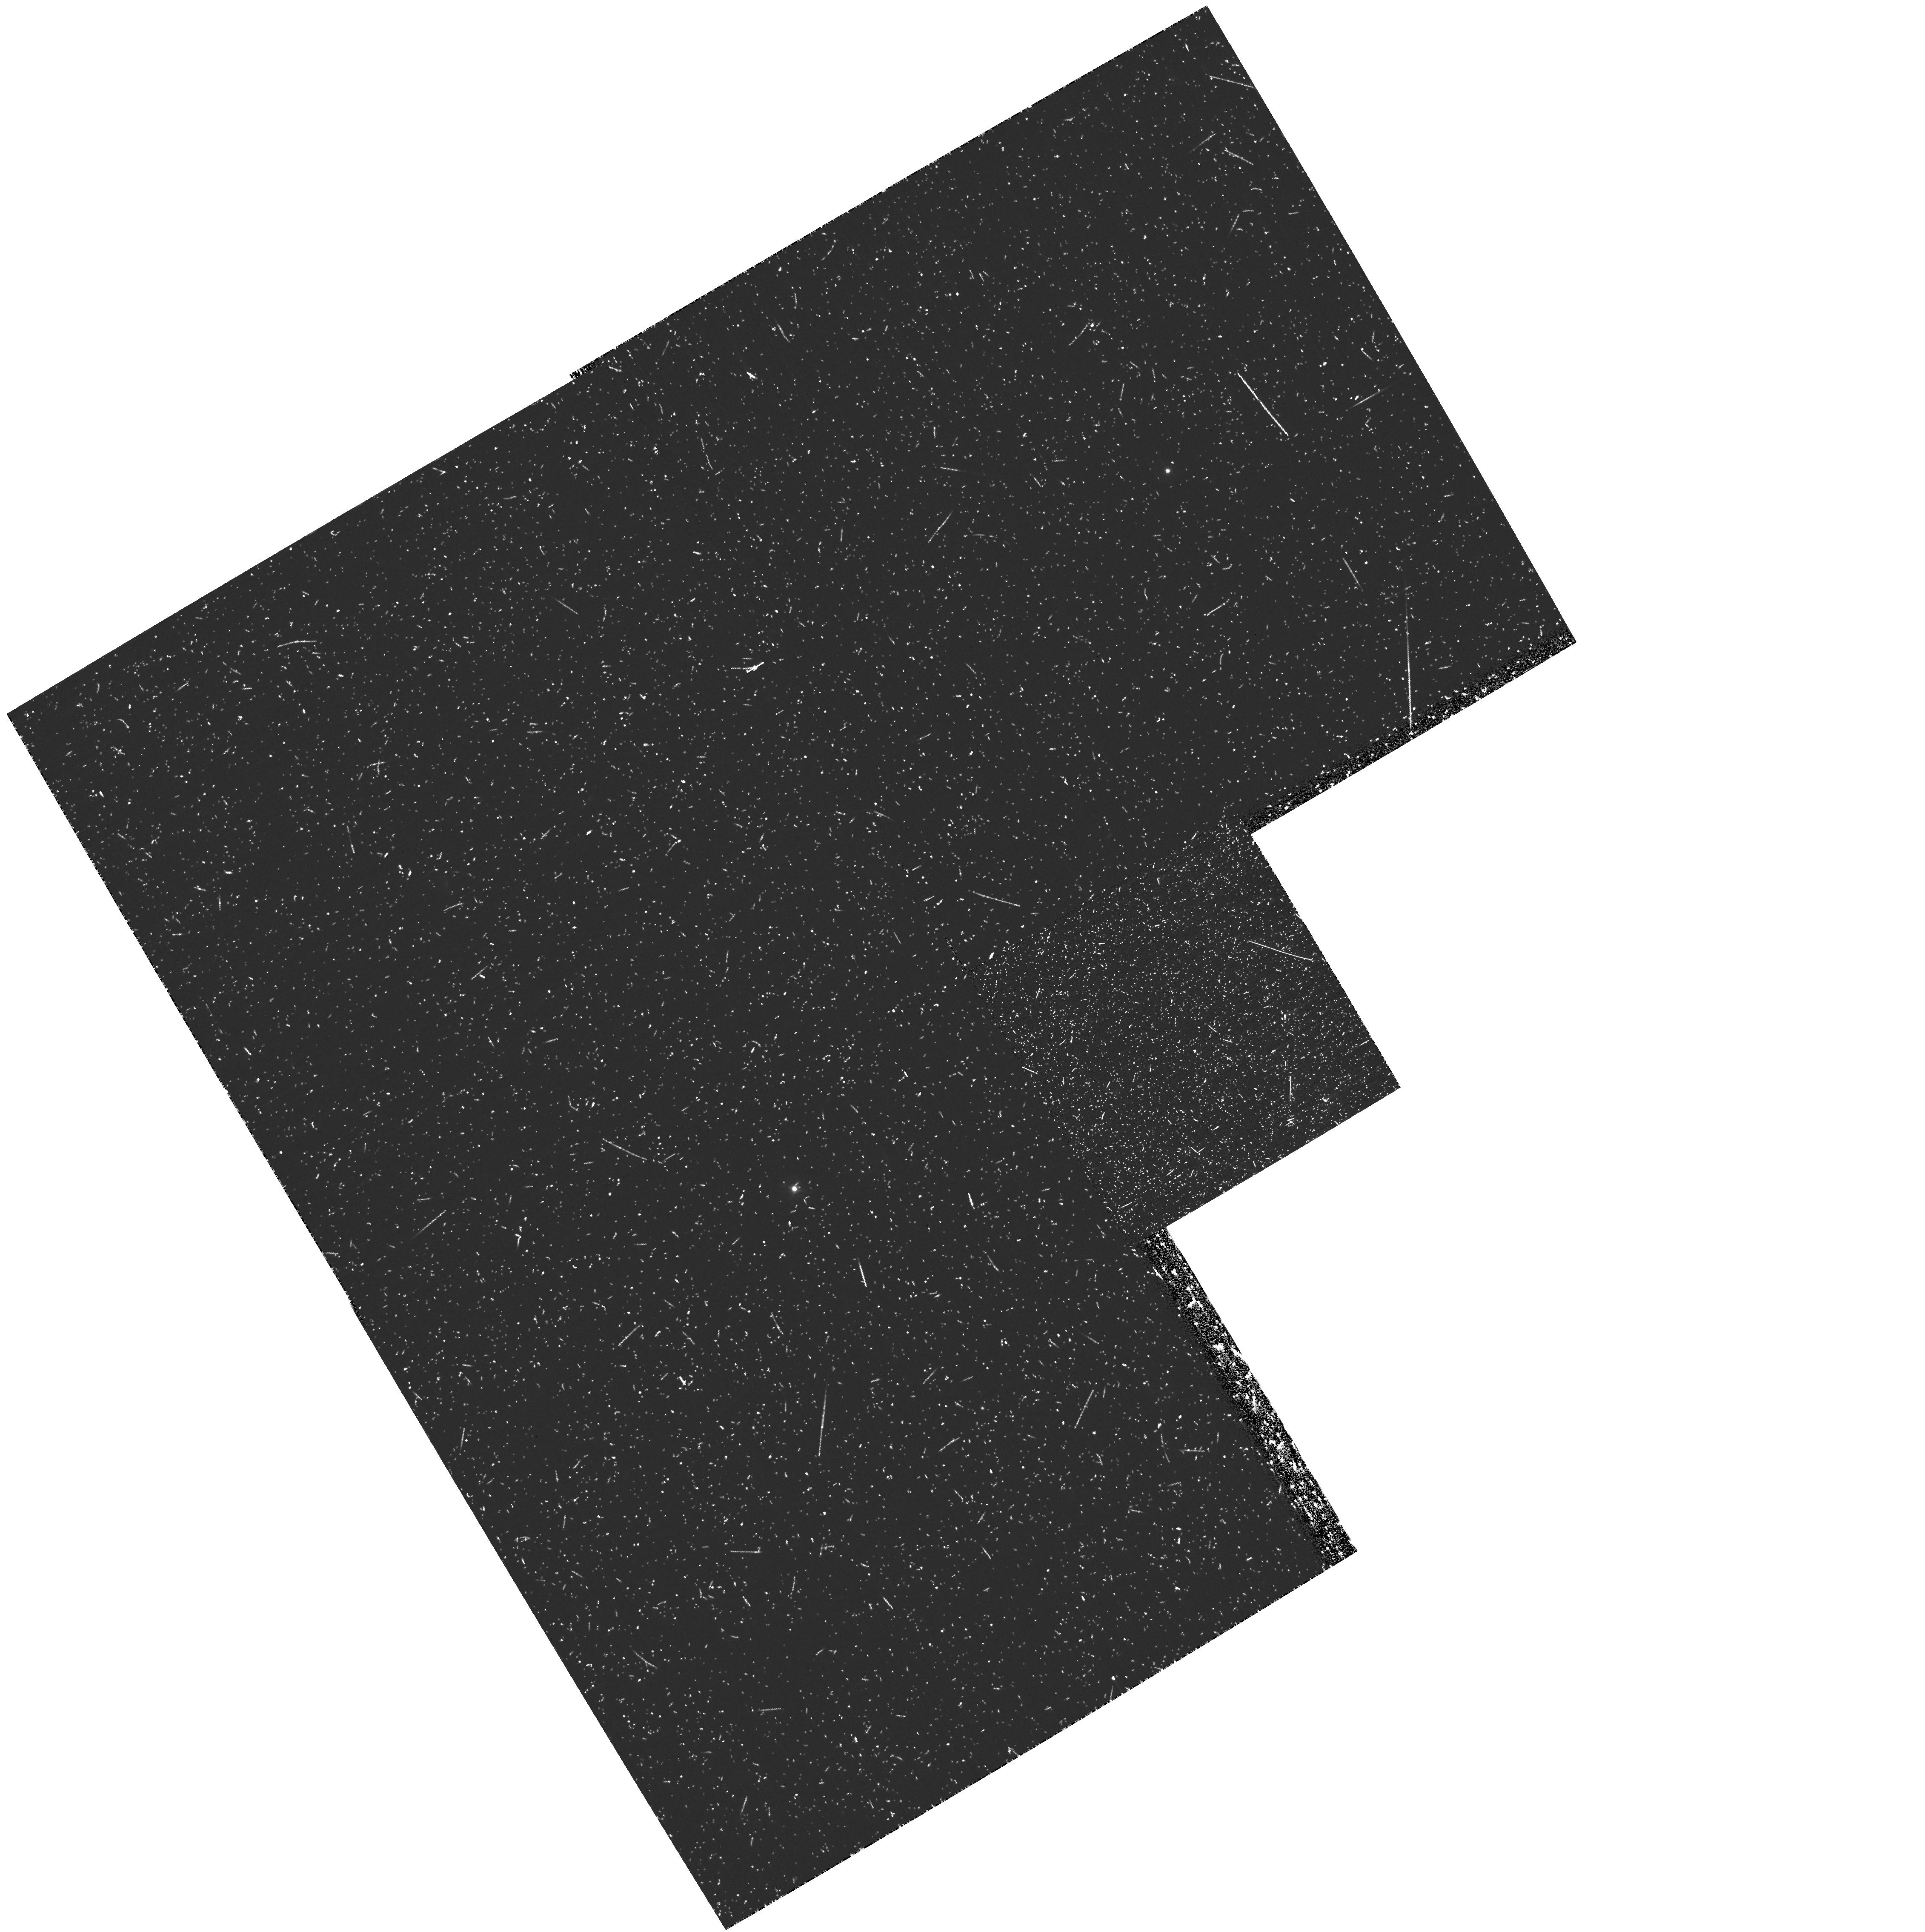
Target: COSMICEYE
Instrument: WFPC2/PC
Filter: F336W
Exposure: 43 min
Observation ID: hst_11160_02_wfpc2_pc_f336w_ua1502

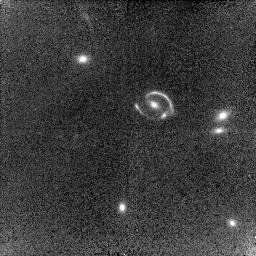
Target: COSMICEYE
Instrument: NICMOS/NIC2
Filter: F110W
Exposure: 18 min
Observation ID: na1508010

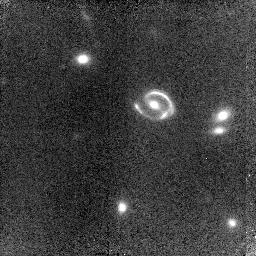
Target: COSMICEYE
Instrument: NICMOS/NIC2
Filter: F160W
Exposure: 21 min
Observation ID: na1508020

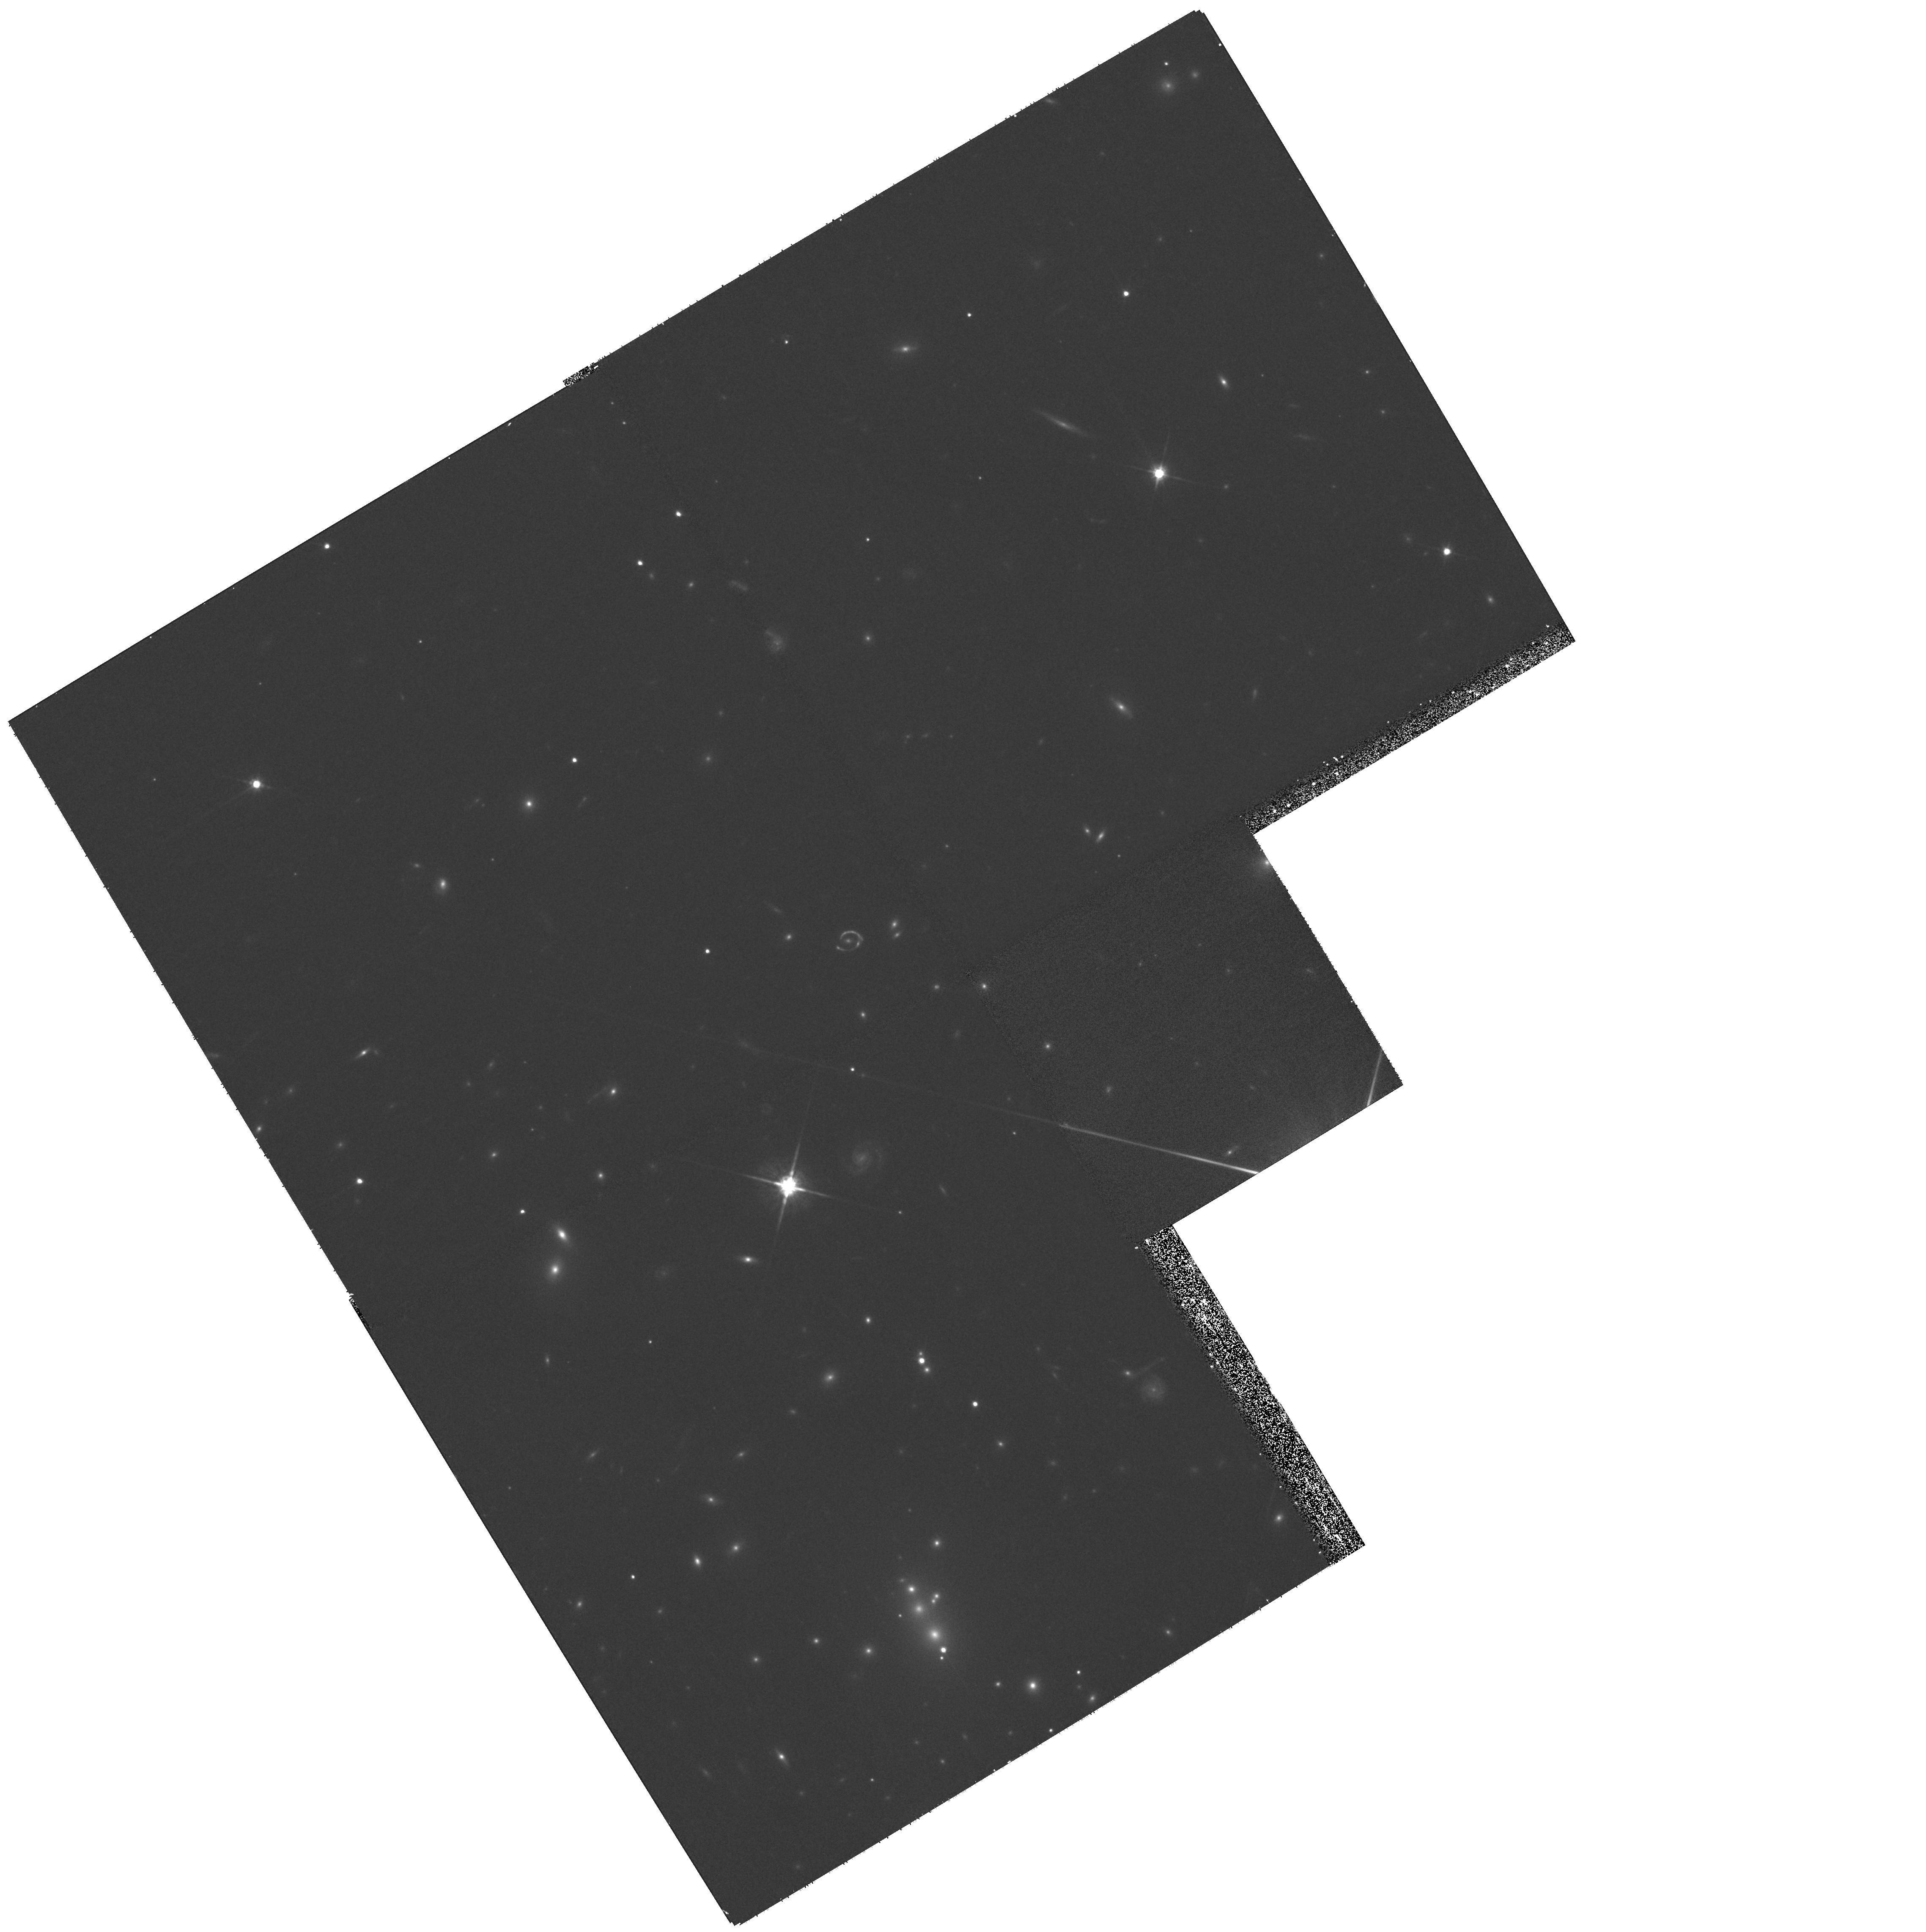
Target: COSMICEYE
Instrument: WFPC2/PC
Filter: F814W
Exposure: 27 min
Observation ID: hst_11160_07_wfpc2_pc_f814w_ua1507

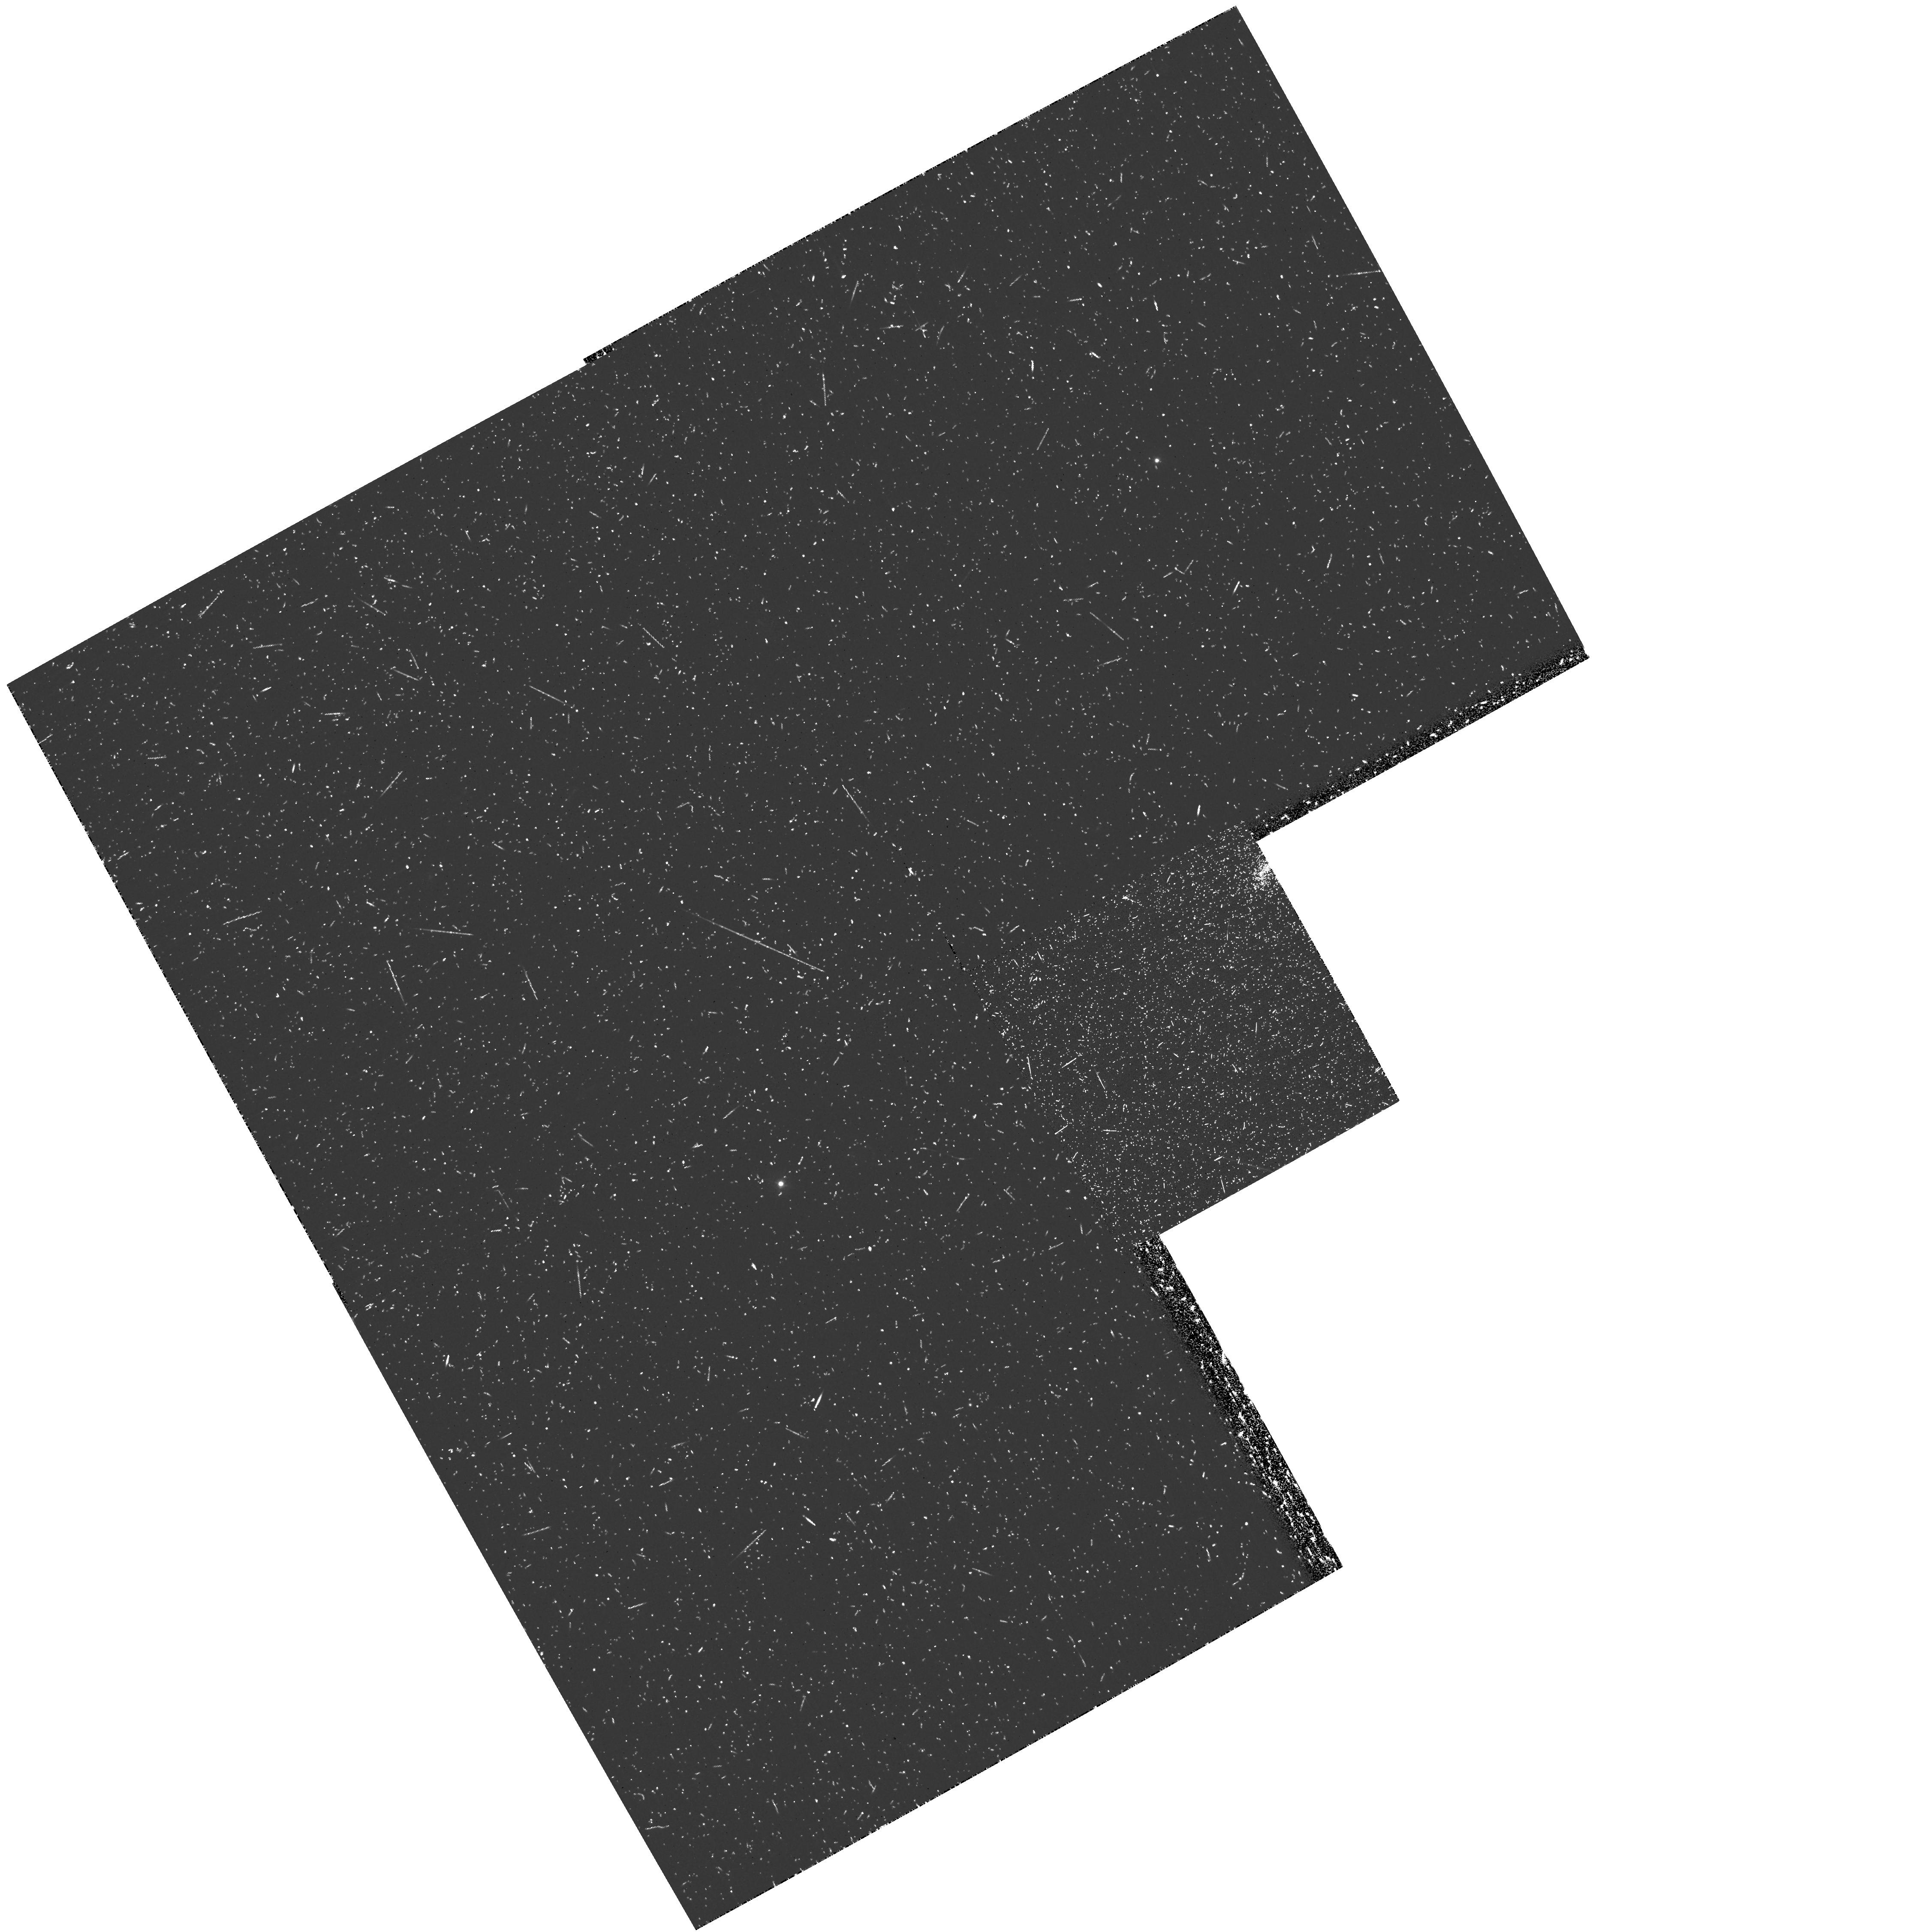
Target: COSMICEYE
Instrument: WFPC2/PC
Filter: F336W
Exposure: 43 min
Observation ID: hst_11160_01_wfpc2_pc_f336w_ua1501

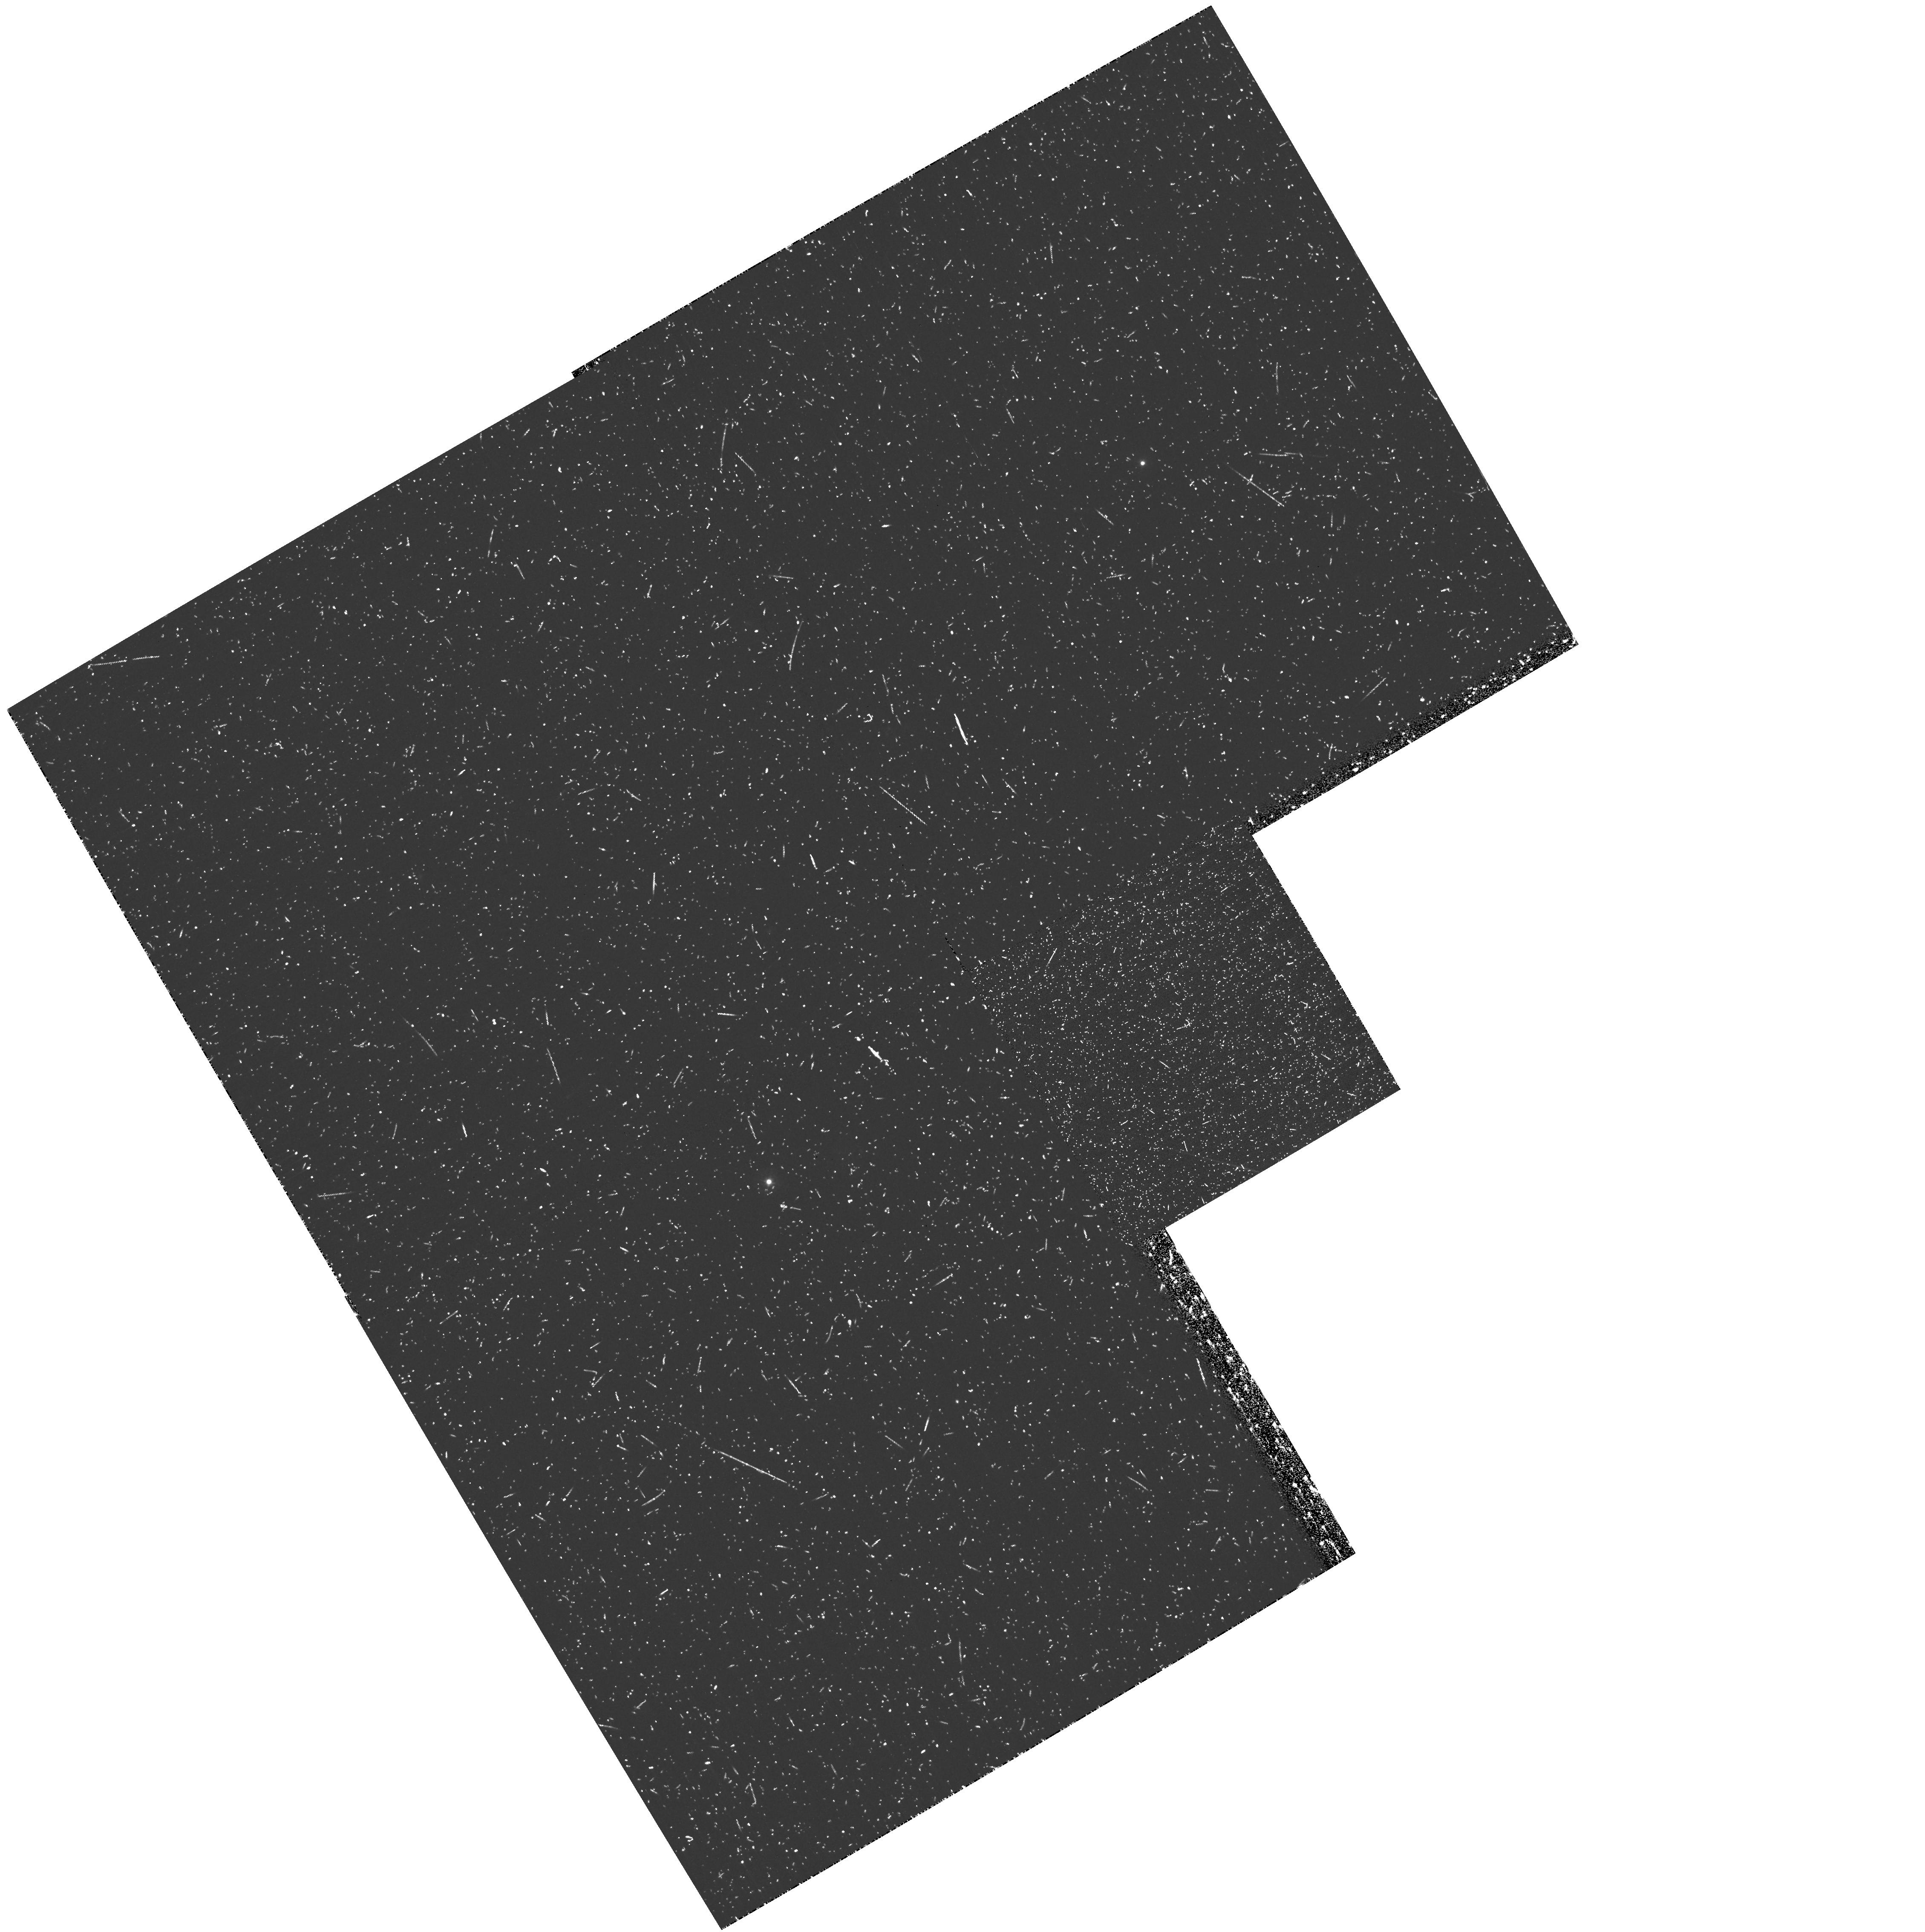
Target: COSMICEYE
Instrument: WFPC2/PC
Filter: F336W
Exposure: 43 min
Observation ID: hst_11160_05_wfpc2_pc_f336w_ua1505

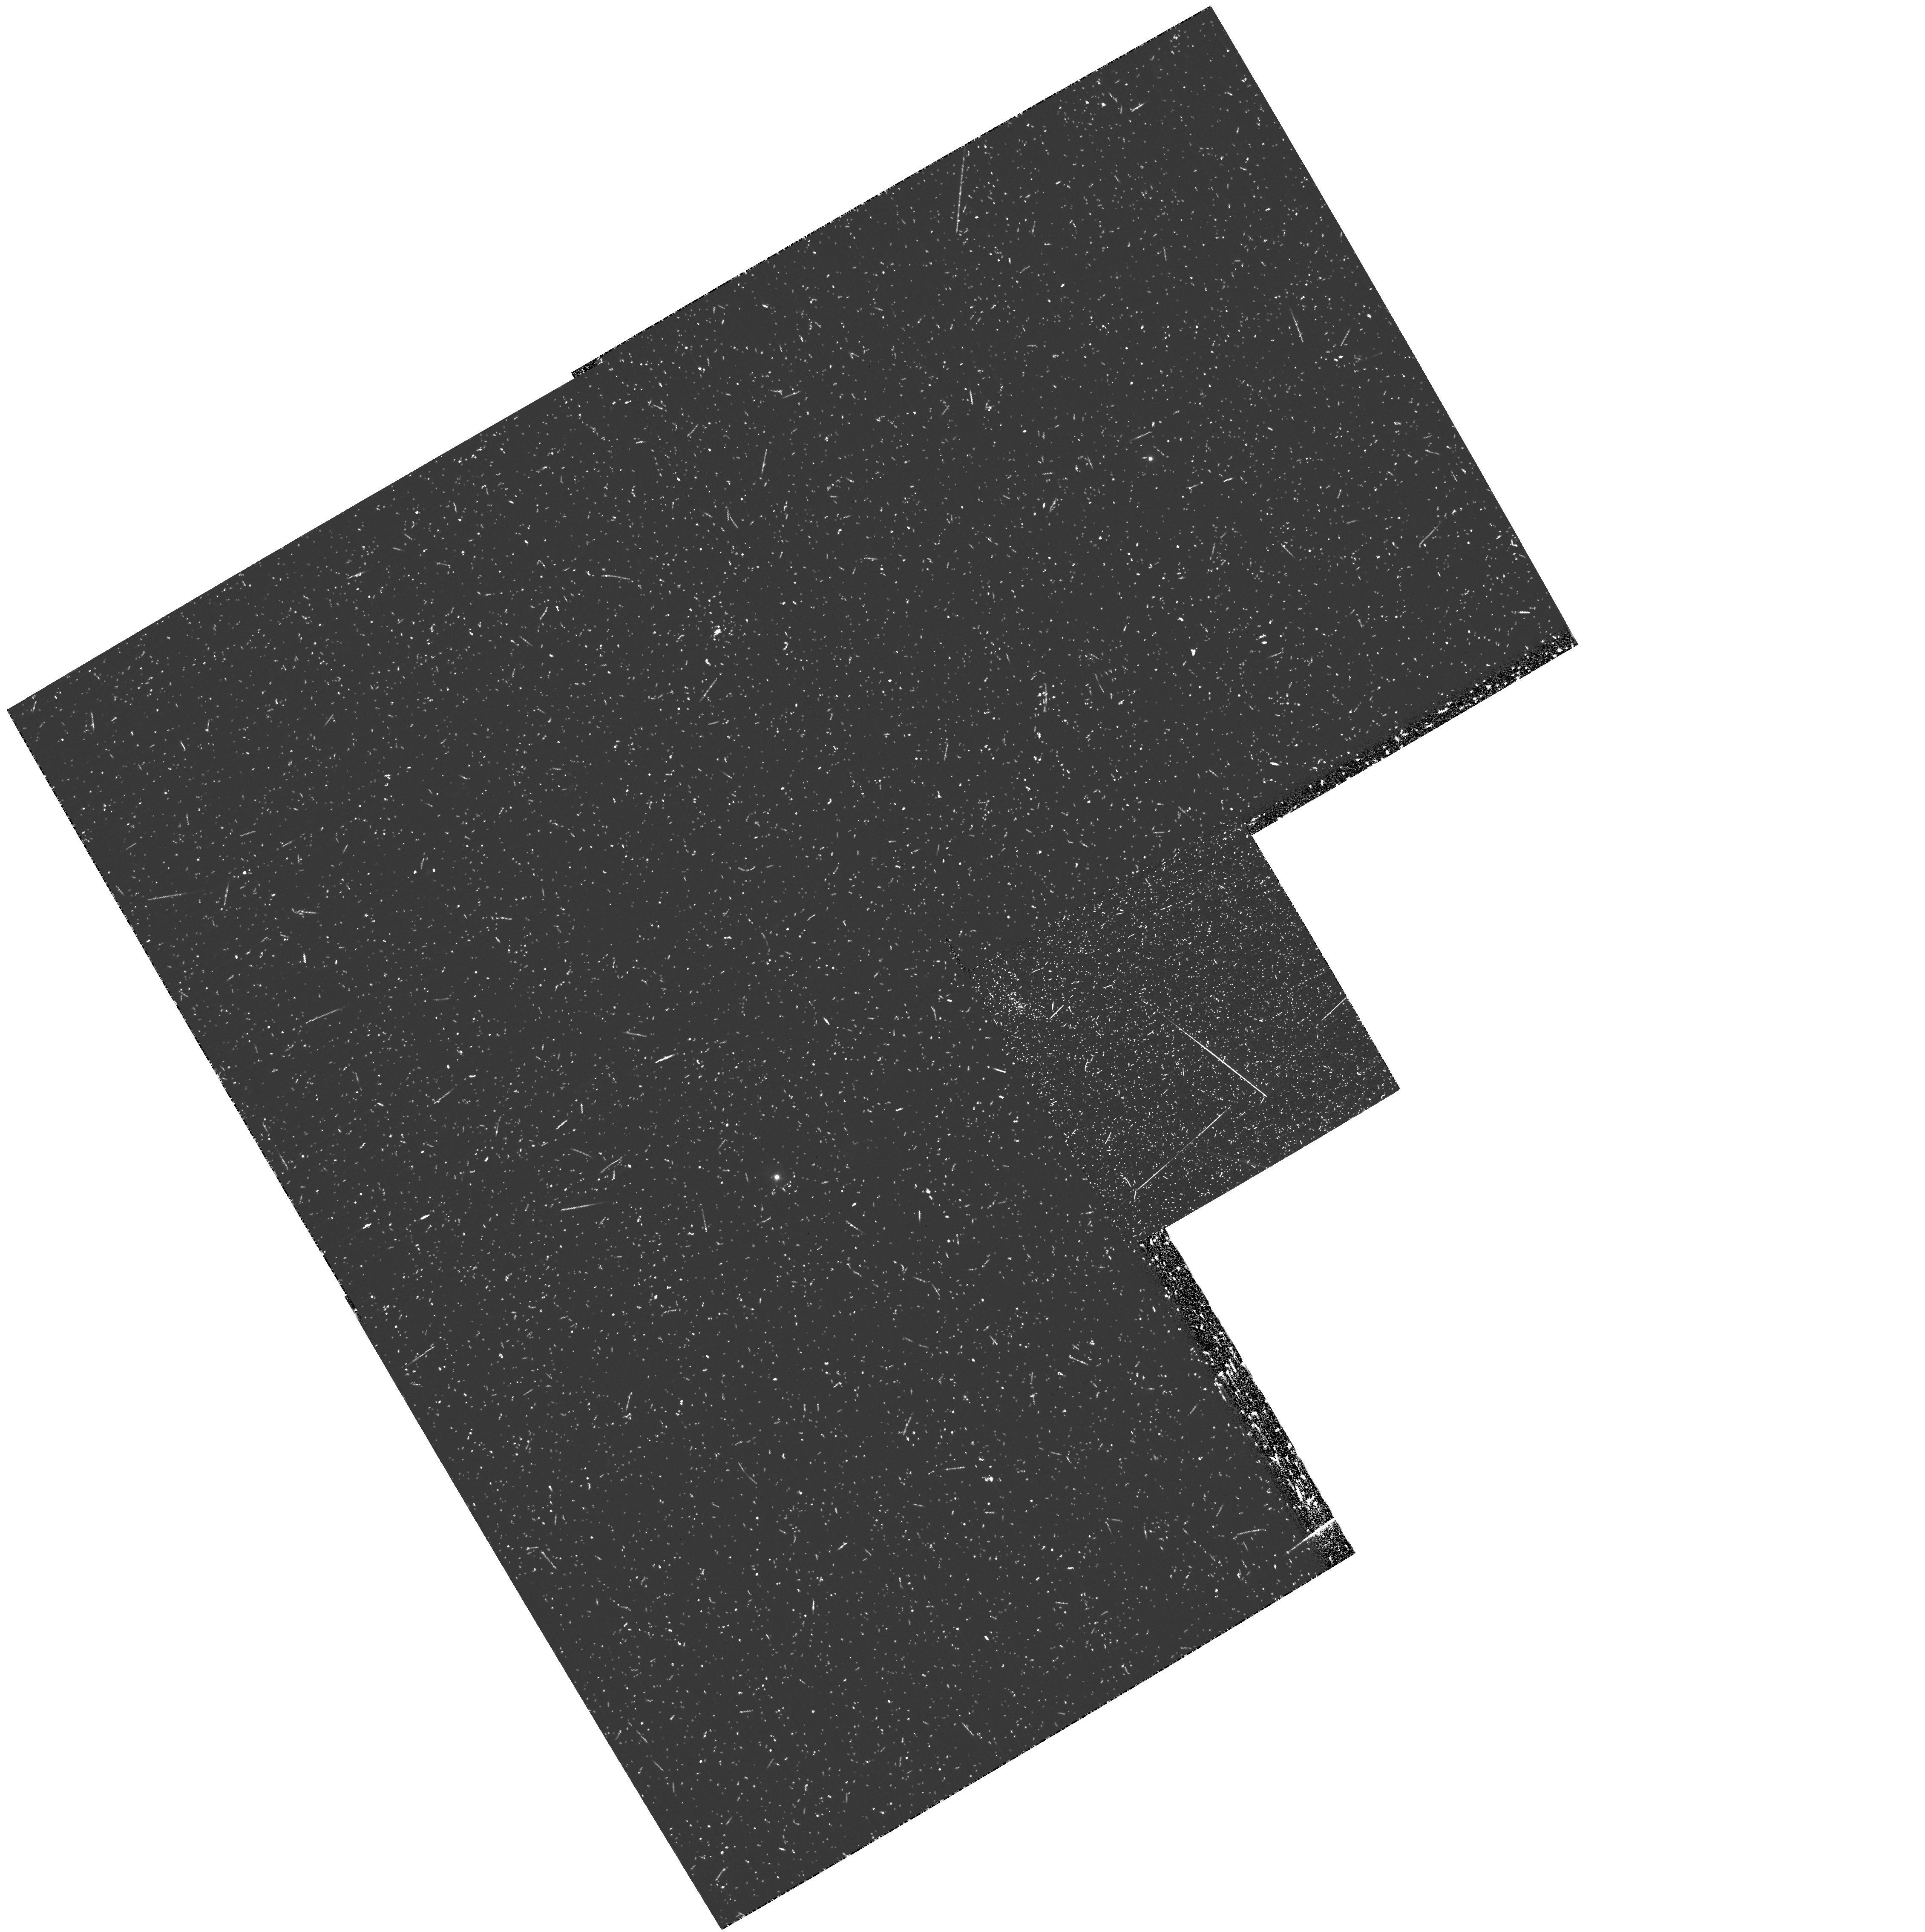
Target: COSMICEYE
Instrument: WFPC2/PC
Filter: F336W
Exposure: 43 min
Observation ID: hst_11160_04_wfpc2_pc_f336w_ua1504

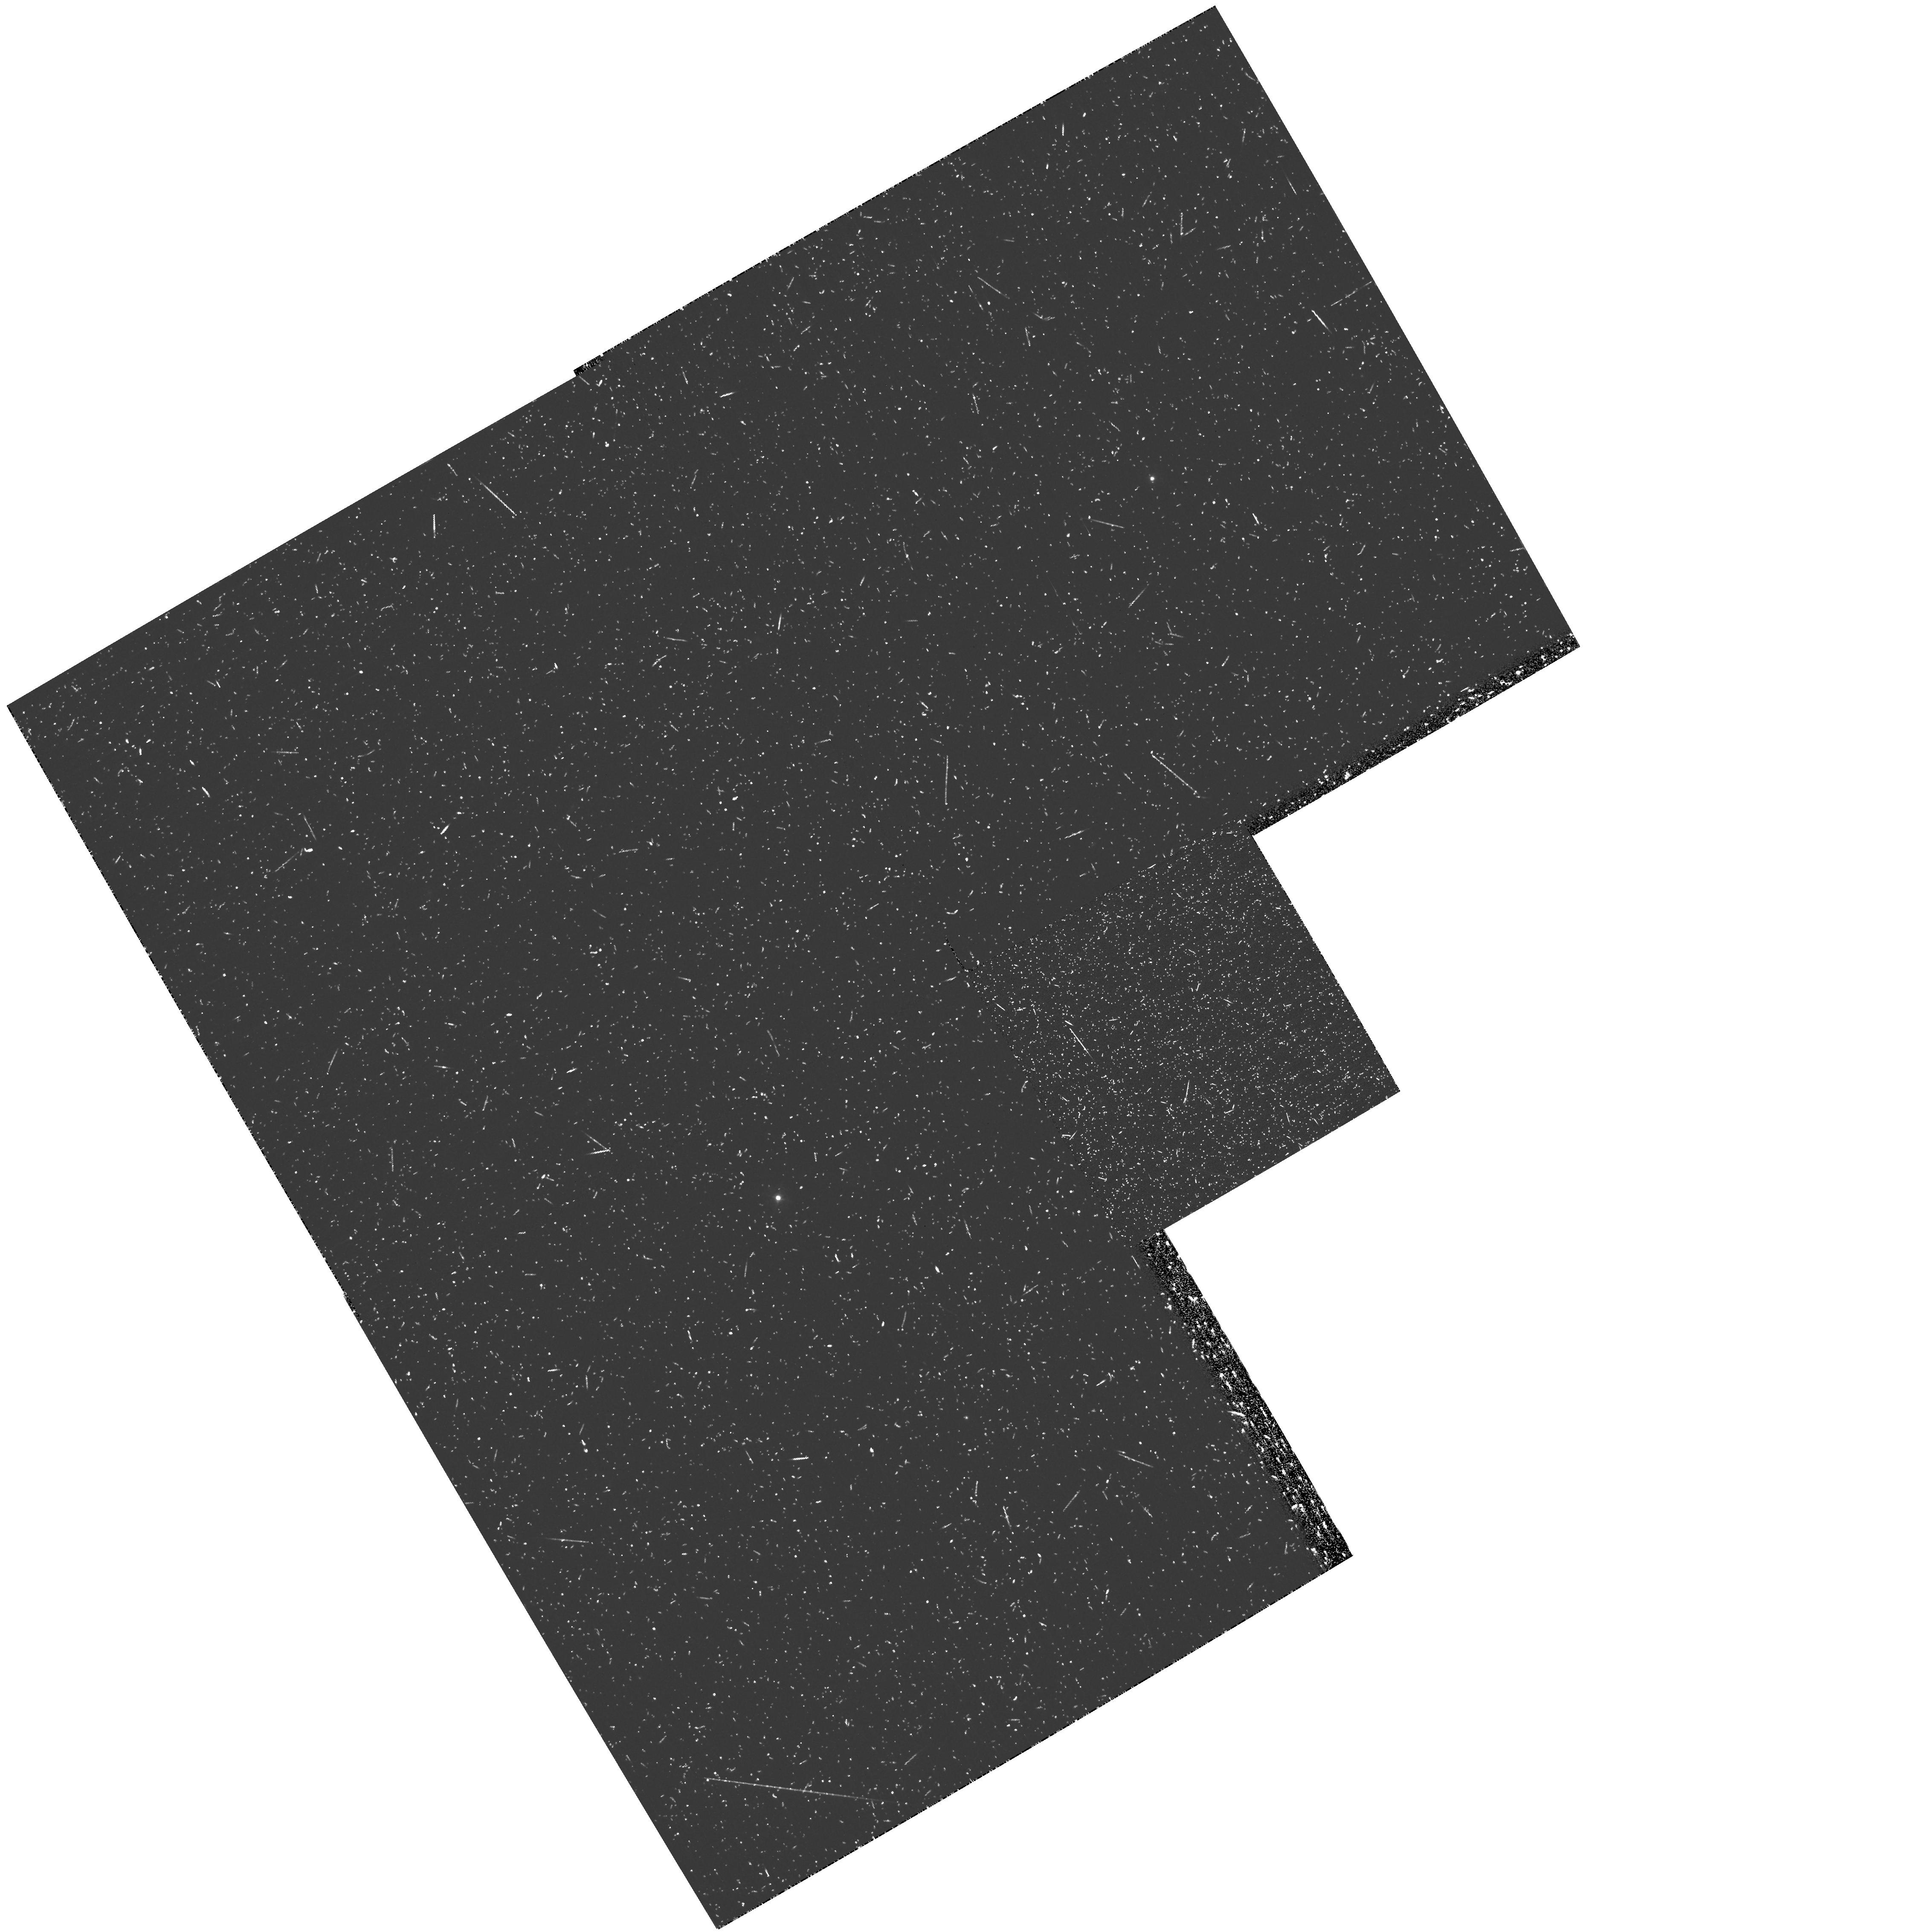
Target: COSMICEYE
Instrument: WFPC2/PC
Filter: F336W
Exposure: 43 min
Observation ID: hst_11160_06_wfpc2_pc_f336w_ua1506

Escape fraction and stellar populations in a highly magnified Lyman-Break Galaxy (PI: Richard, Johan Pierre)

Understanding how star-forming galaxies contribute to cosmic reionization is one of the frontiers of observational cosmology. A key ingredient in this issue is measuring the escape fraction of Lyman-continuum photons in high redshift galaxies (z>3). Gravitationally lensed Lyman-break galaxies (LBGs) act as important laboratories for studying the resolved physical properties at sub-kpc scales with high signal-to-noise. Correlating the local escape fraction with physical parameters derived from stellar population modeling (such as the star formation rate, age and reddening) will offer new insights into understanding the physical processes involved with the production of ionizing photons. We propose here follow-up observations of the "Cosmic Eye", a remarkable, highly magnified (x 30), Lyman-break galaxy at z~3.07 using WFPC2 and NICMOS. Deep ultraviolet WFPC2 imaging will provide a detailed study of variations in the escape fraction, while WFPC2 and NICMOS/NIC2 imaging will complement the current broad-band detections to allow a precise modeling of the spatially-dependent spectral energy distribution. This will allow the first comprehensive analysis between the escape fraction, the local SED and the dynamics of a distant galaxy.